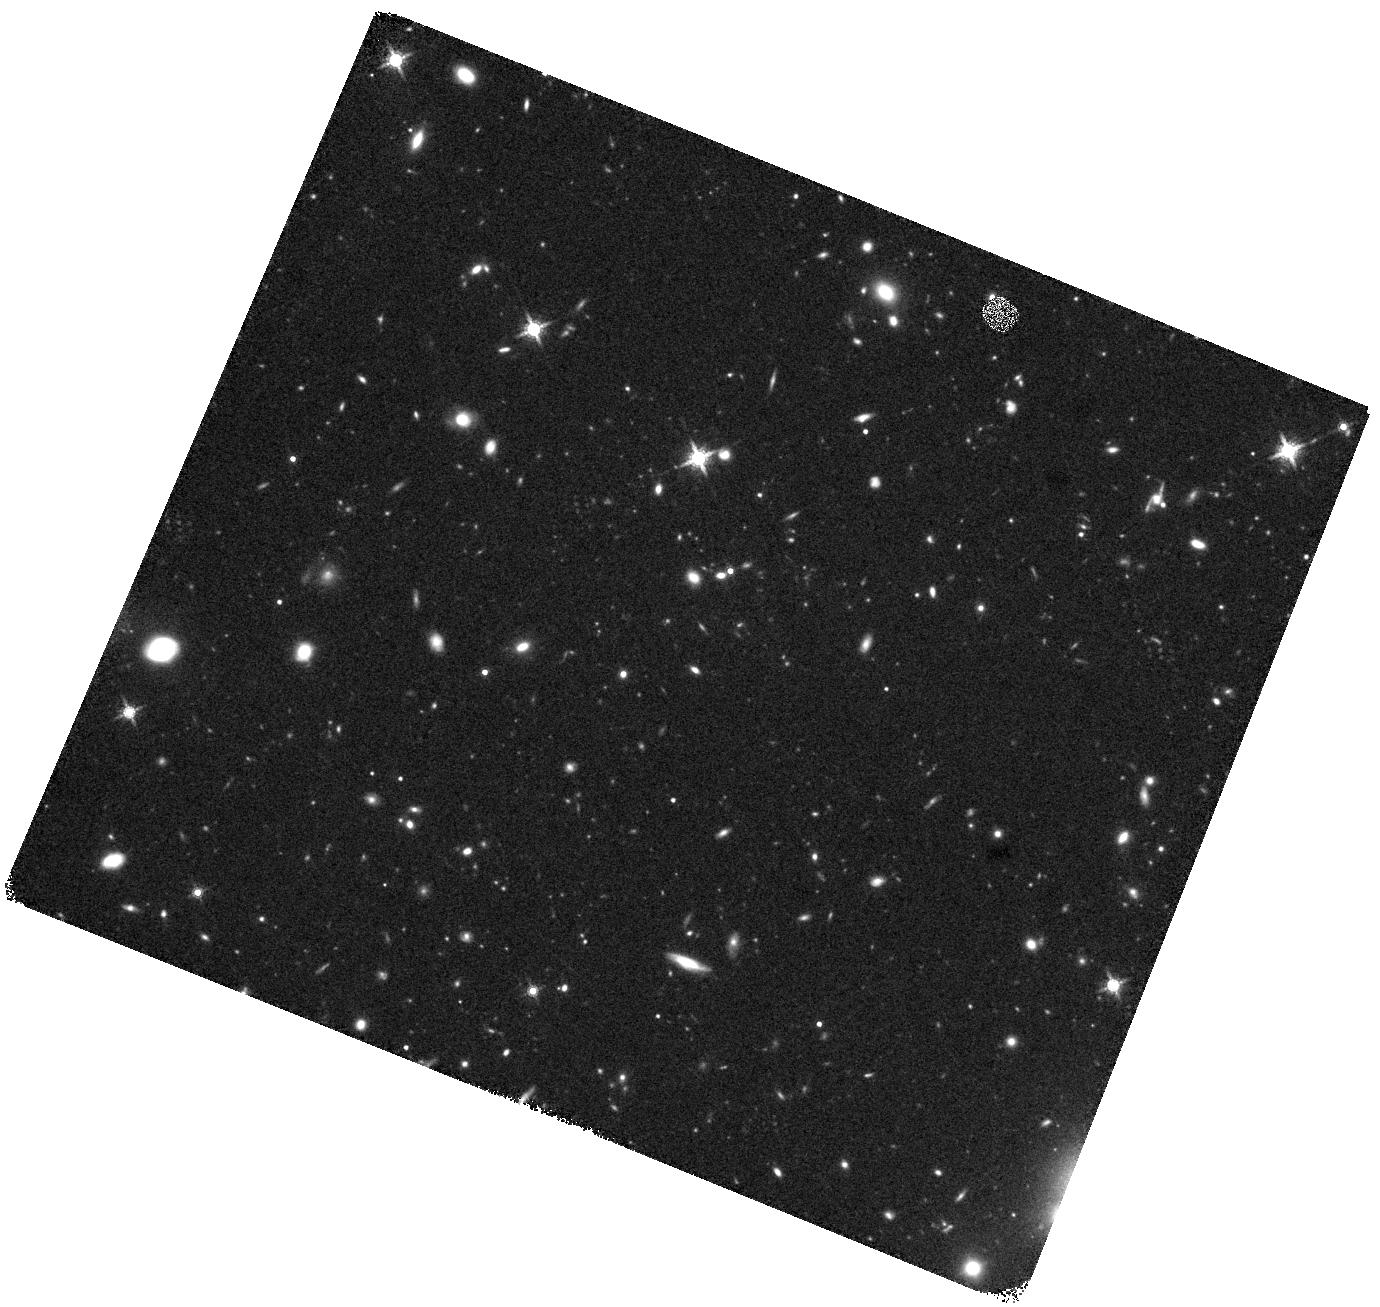
Target: COS-111740
Instrument: WFC3/IR
Filter: F160W
Exposure: 40 min
Observation ID: hst_17226_12_wfc3_ir_f160w_iey012

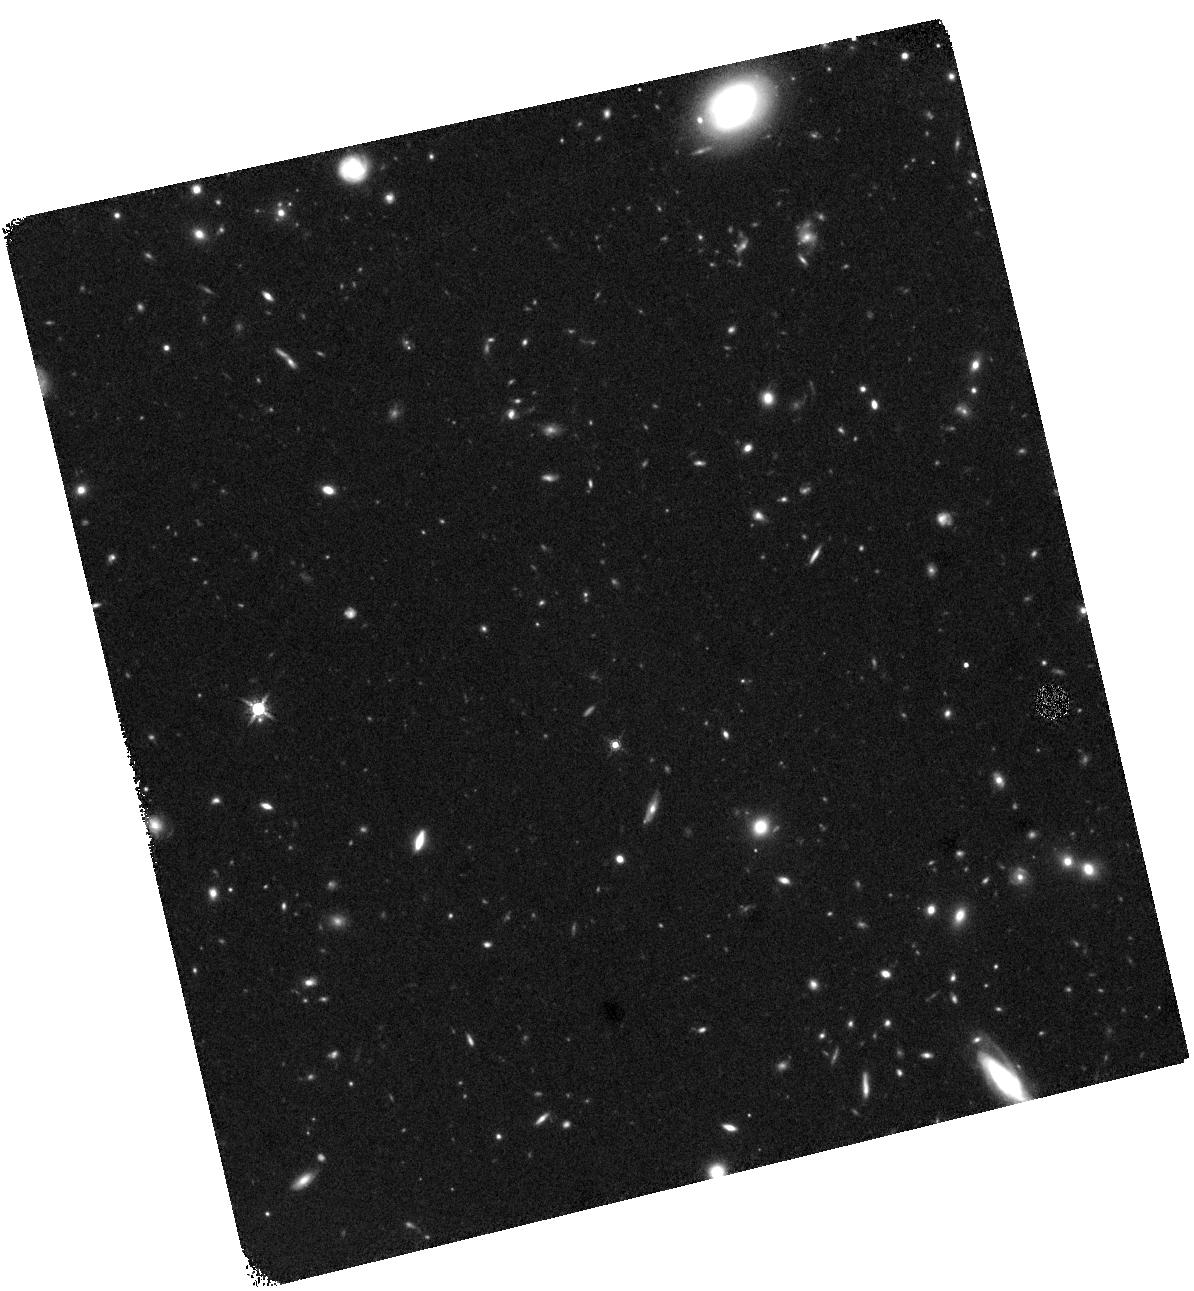
Target: XMM-2457
Instrument: WFC3/IR
Filter: F160W
Exposure: 40 min
Observation ID: hst_17226_03_wfc3_ir_f160w_iey003

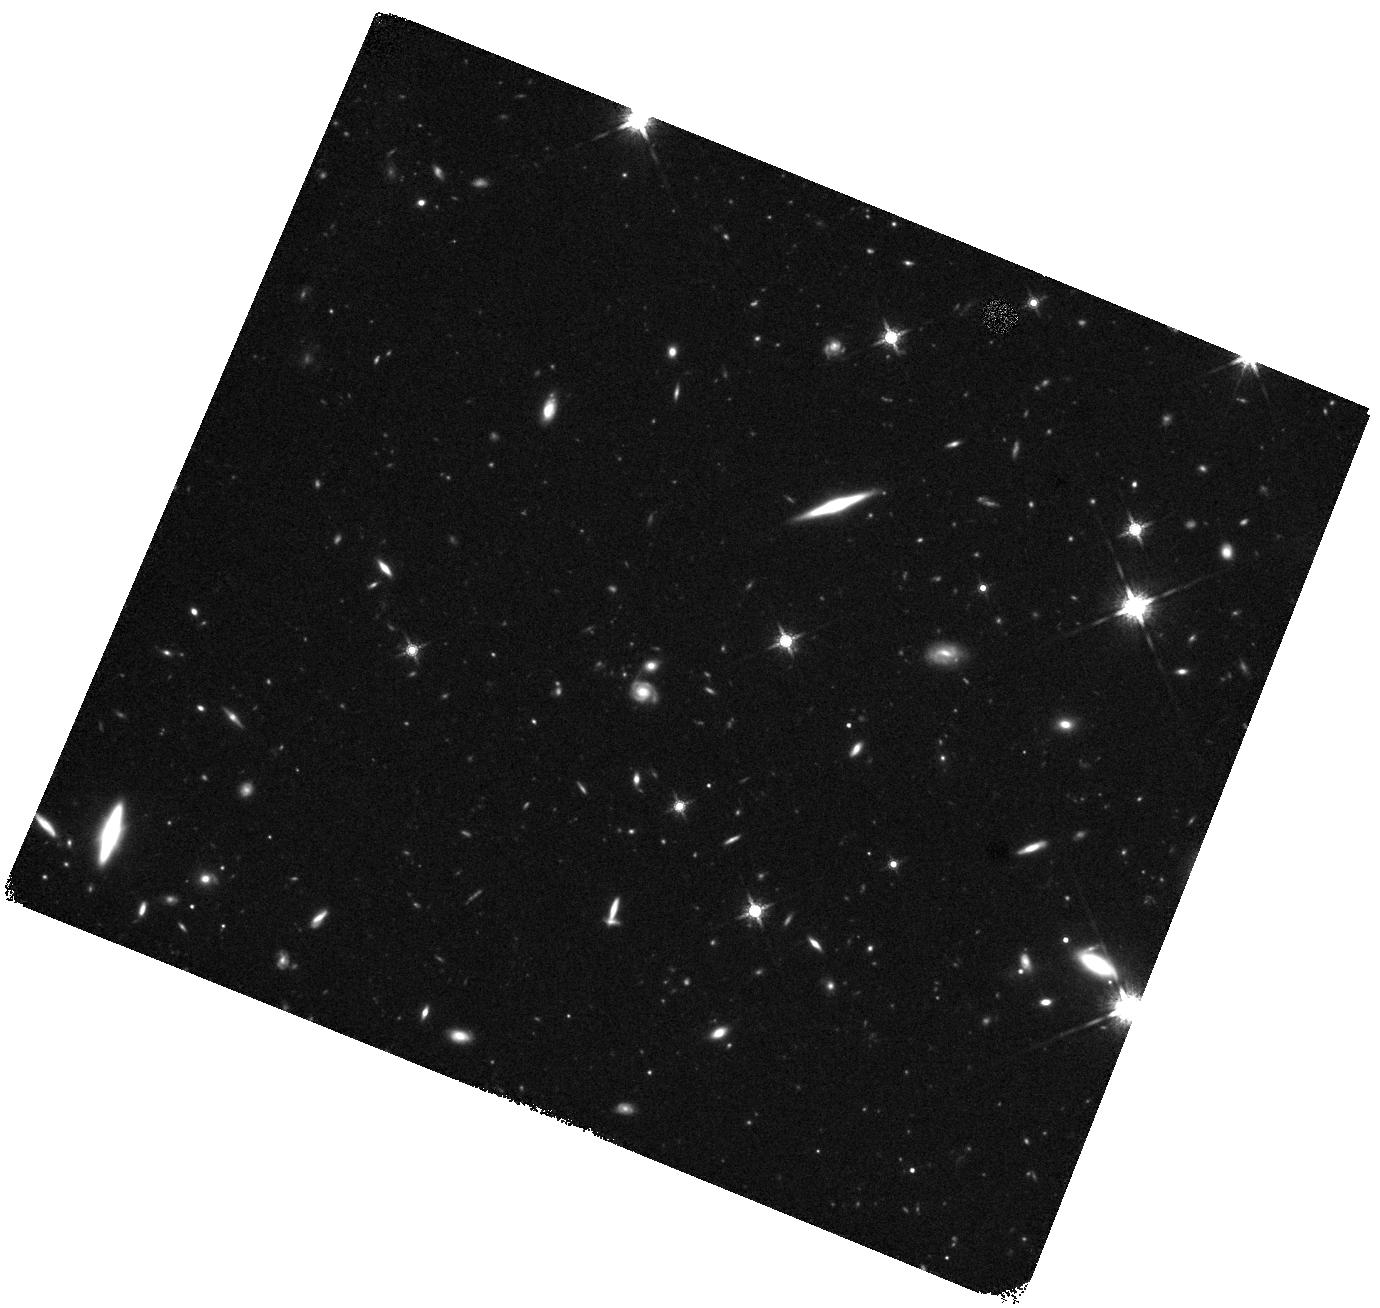
Target: COS-113684
Instrument: WFC3/IR
Filter: F160W
Exposure: 40 min
Observation ID: hst_17226_08_wfc3_ir_f160w_iey008

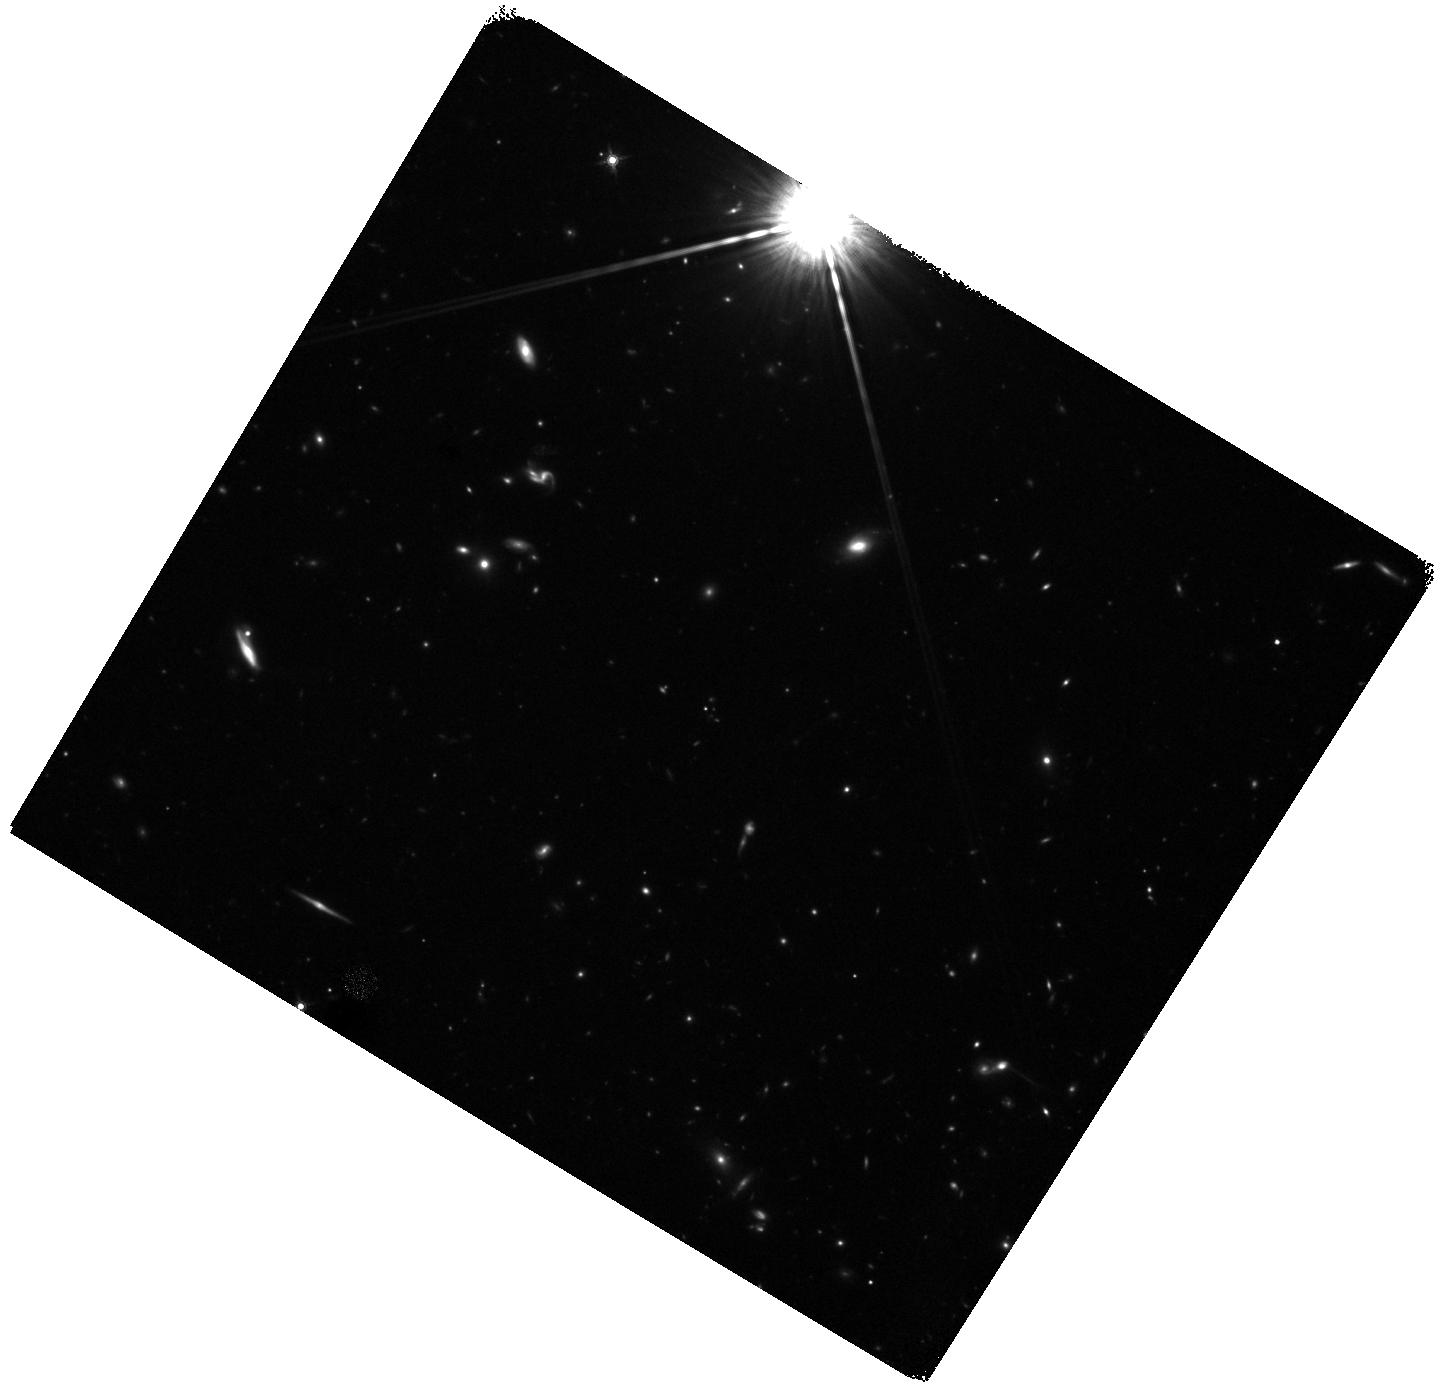
Target: COS-226441
Instrument: WFC3/IR
Filter: F160W
Exposure: 40 min
Observation ID: hst_17226_06_wfc3_ir_f160w_iey006

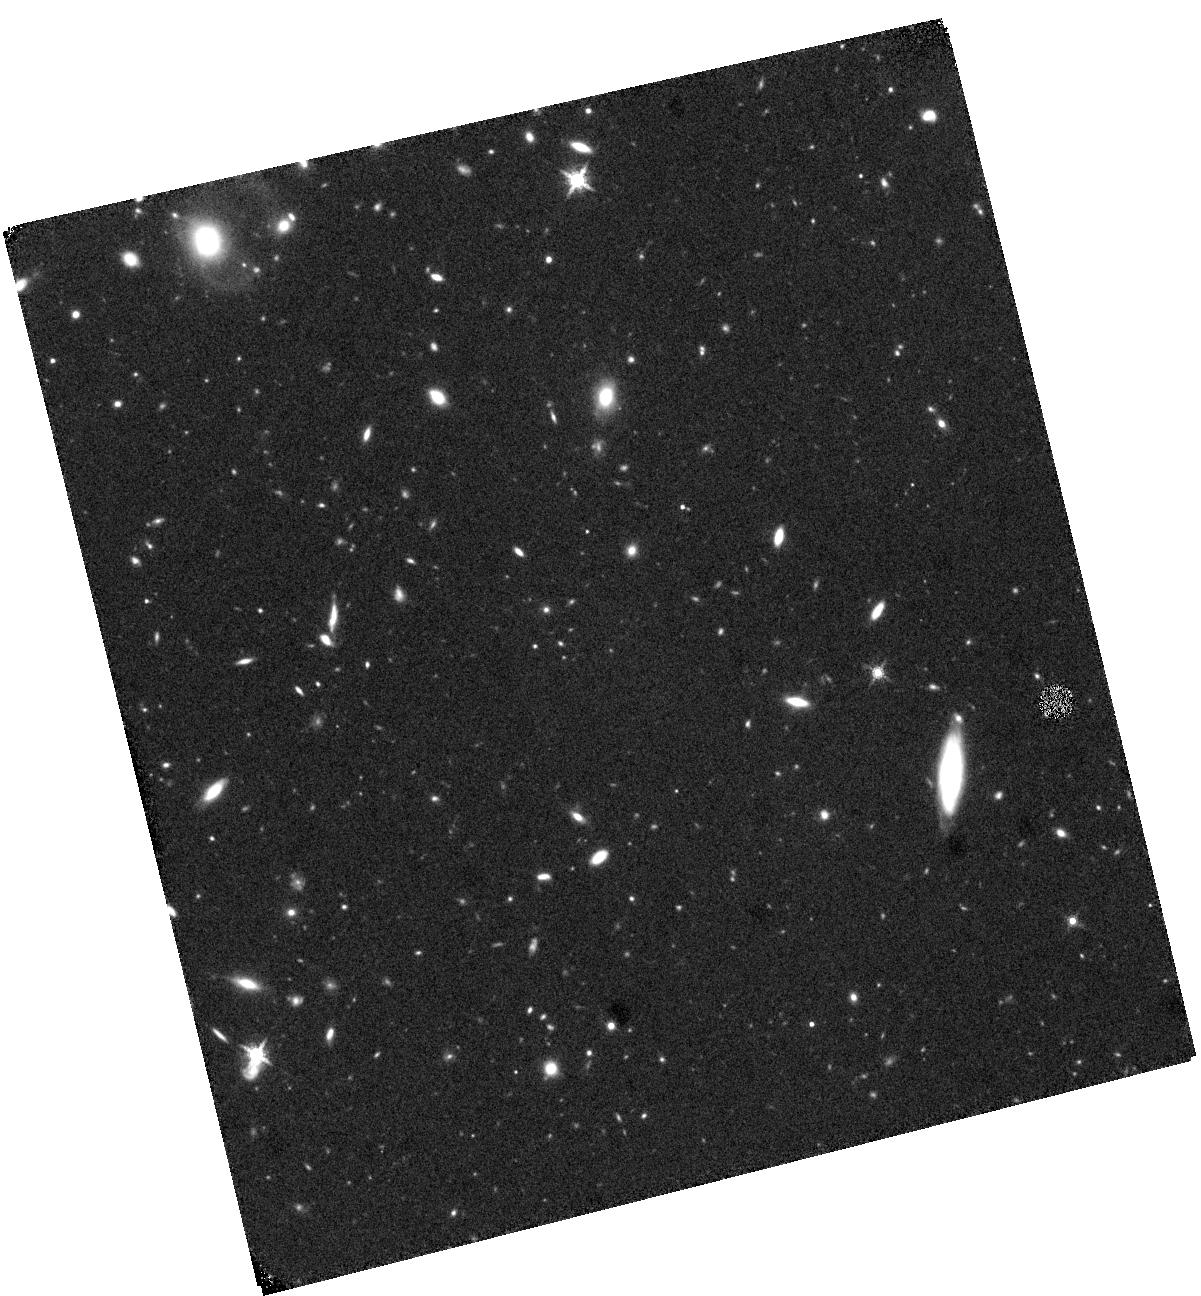
Target: XMM-2075
Instrument: WFC3/IR
Filter: F160W
Exposure: 40 min
Observation ID: hst_17226_01_wfc3_ir_f160w_iey001

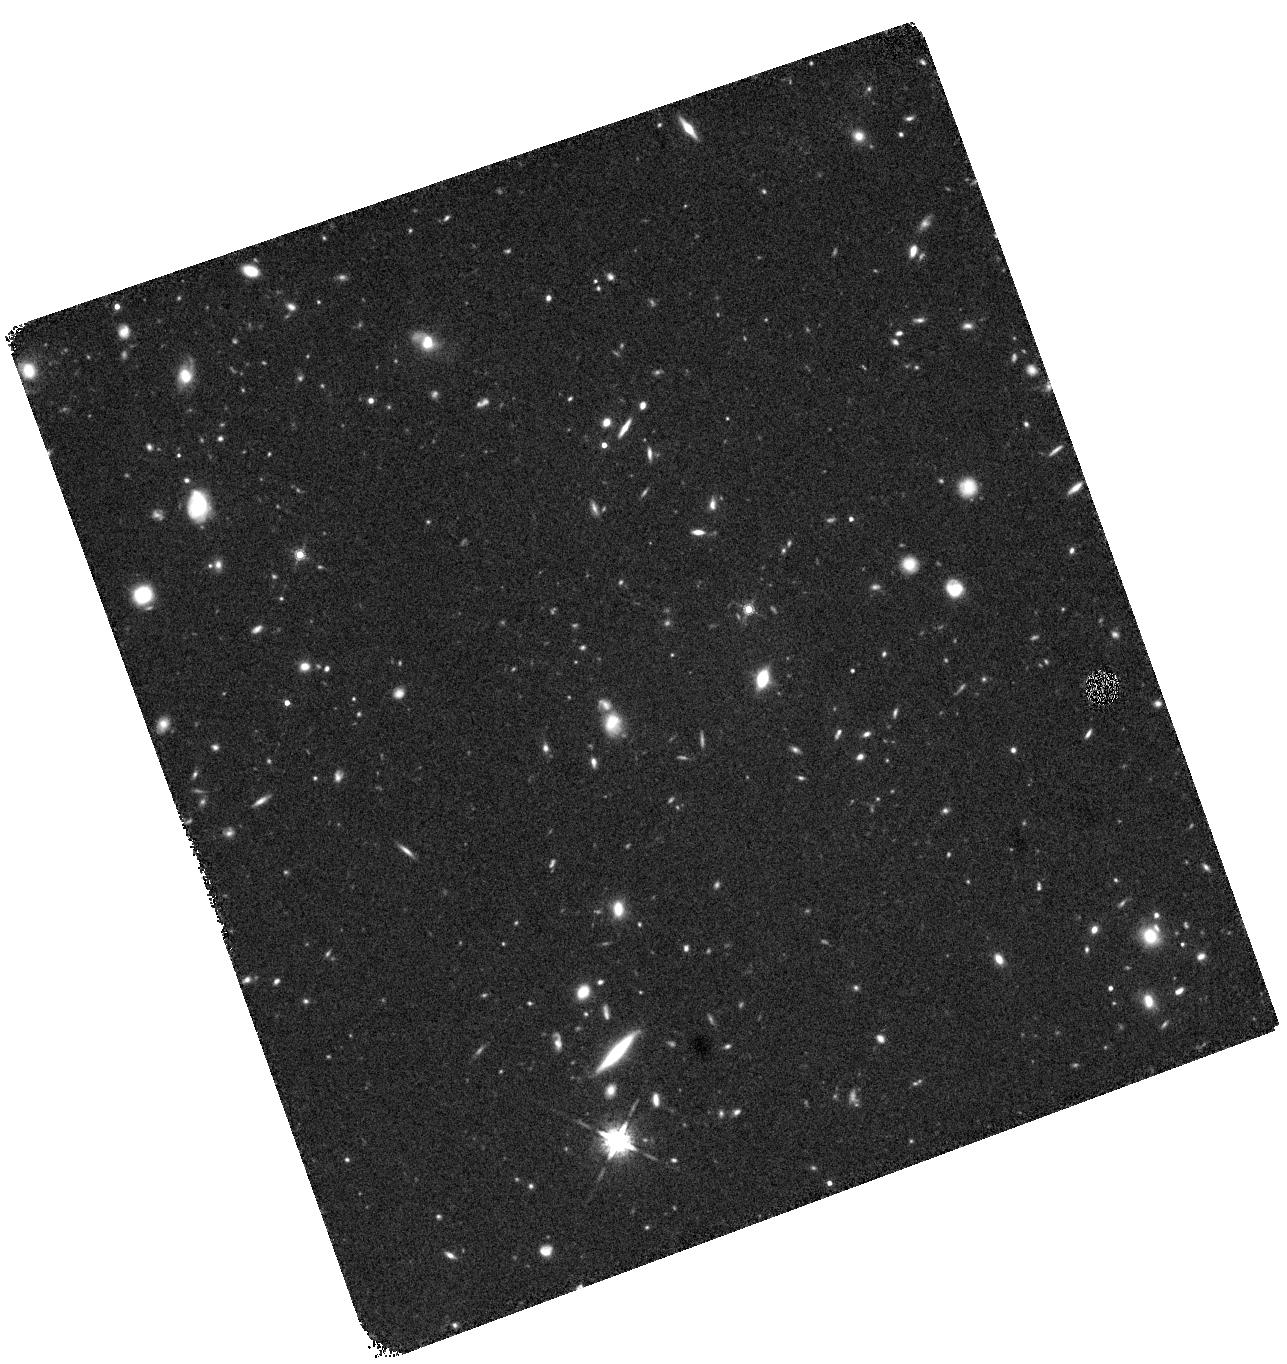
Target: XMM-2399
Instrument: WFC3/IR
Filter: F160W
Exposure: 40 min
Observation ID: hst_17226_11_wfc3_ir_f160w_iey011

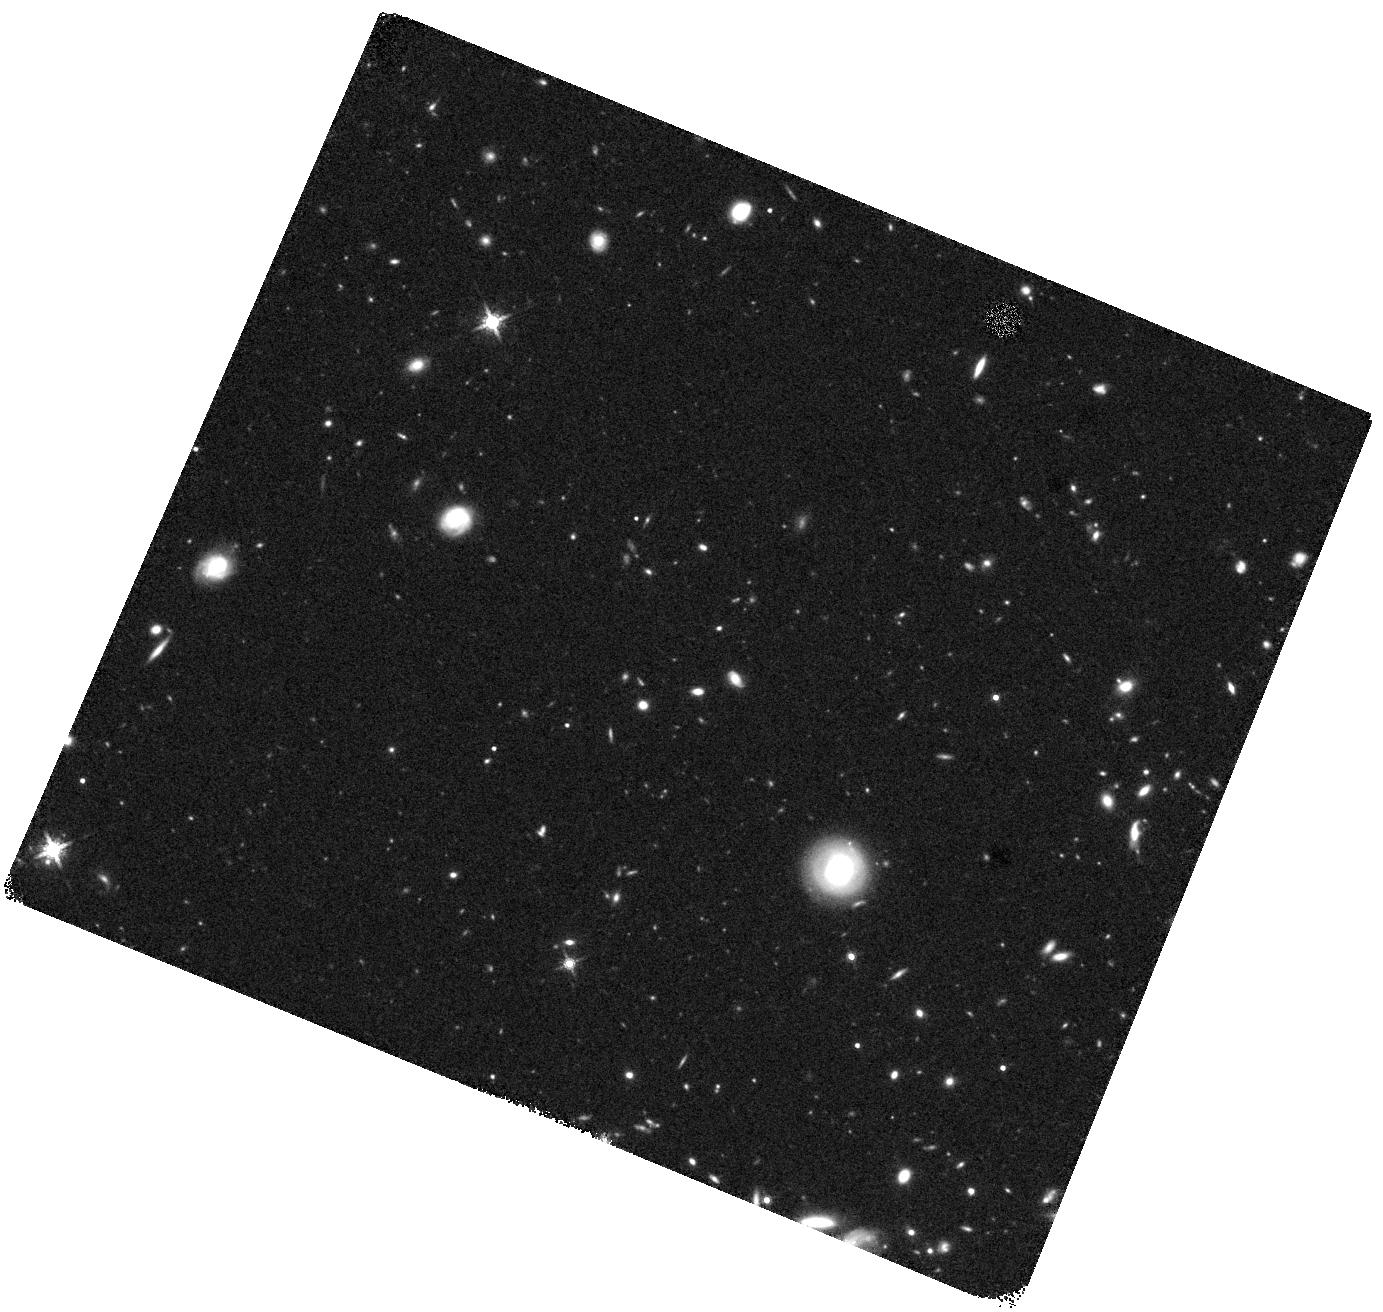
Target: COS-195616
Instrument: WFC3/IR
Filter: F160W
Exposure: 40 min
Observation ID: hst_17226_05_wfc3_ir_f160w_iey005

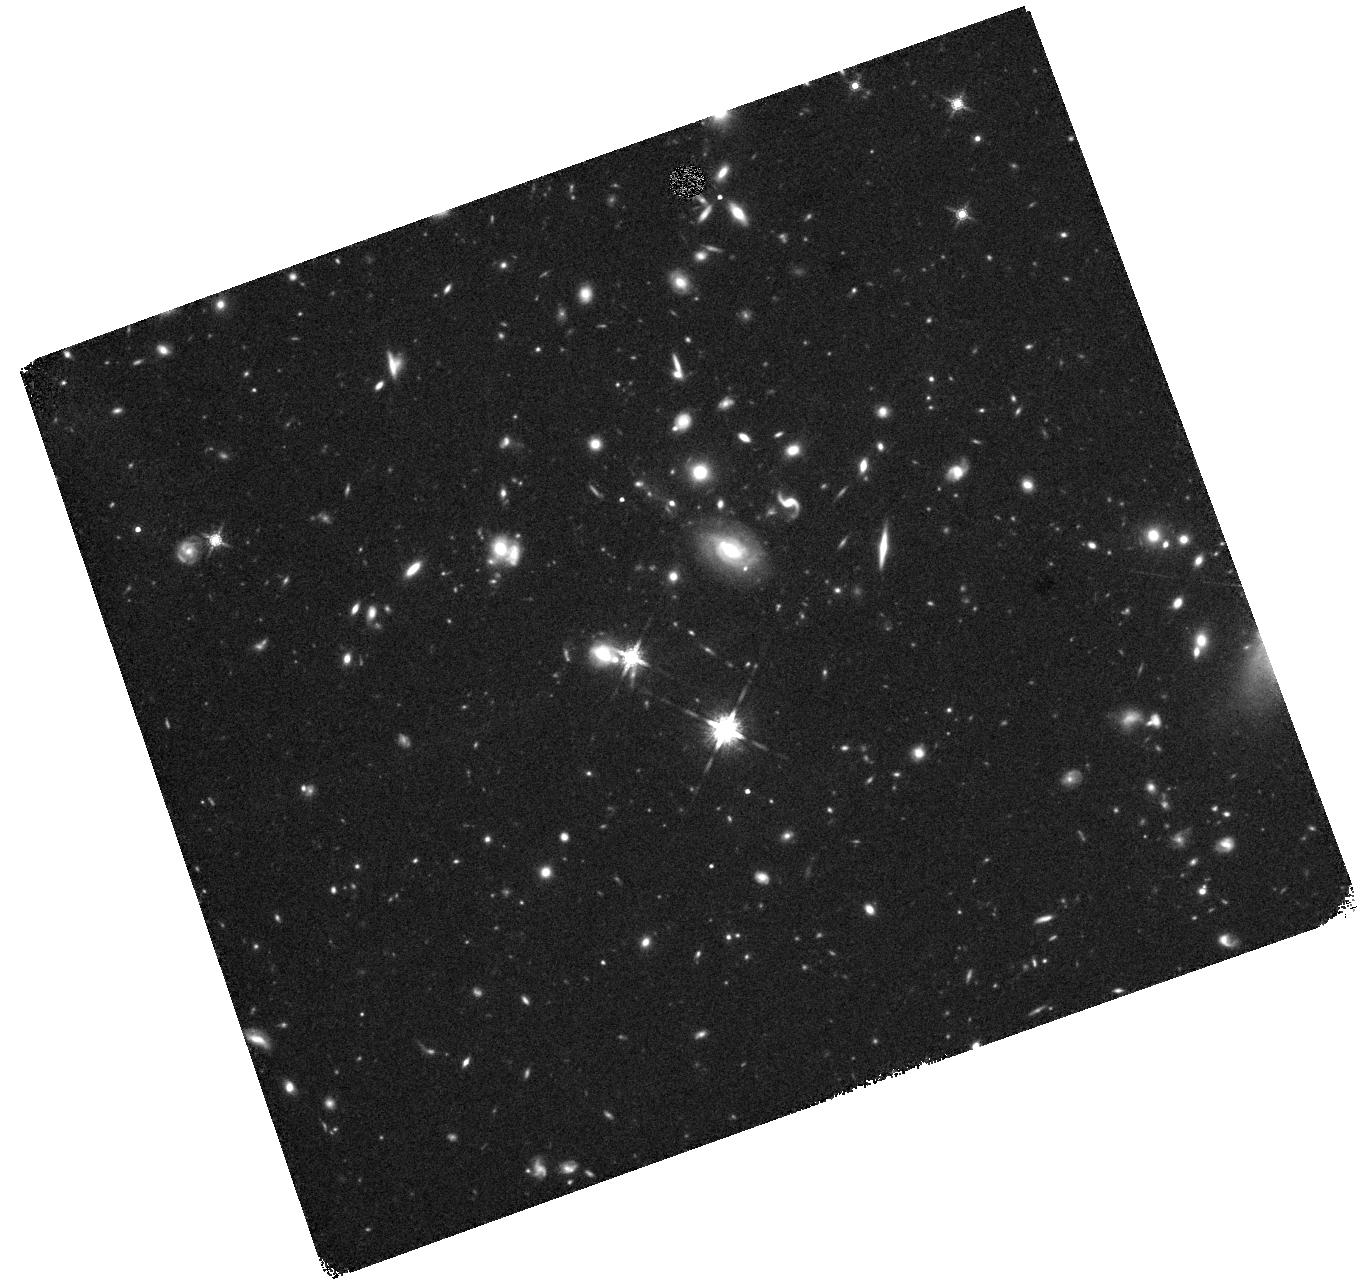
Target: COS-131925
Instrument: WFC3/IR
Filter: F160W
Exposure: 40 min
Observation ID: hst_17226_10_wfc3_ir_f160w_iey010

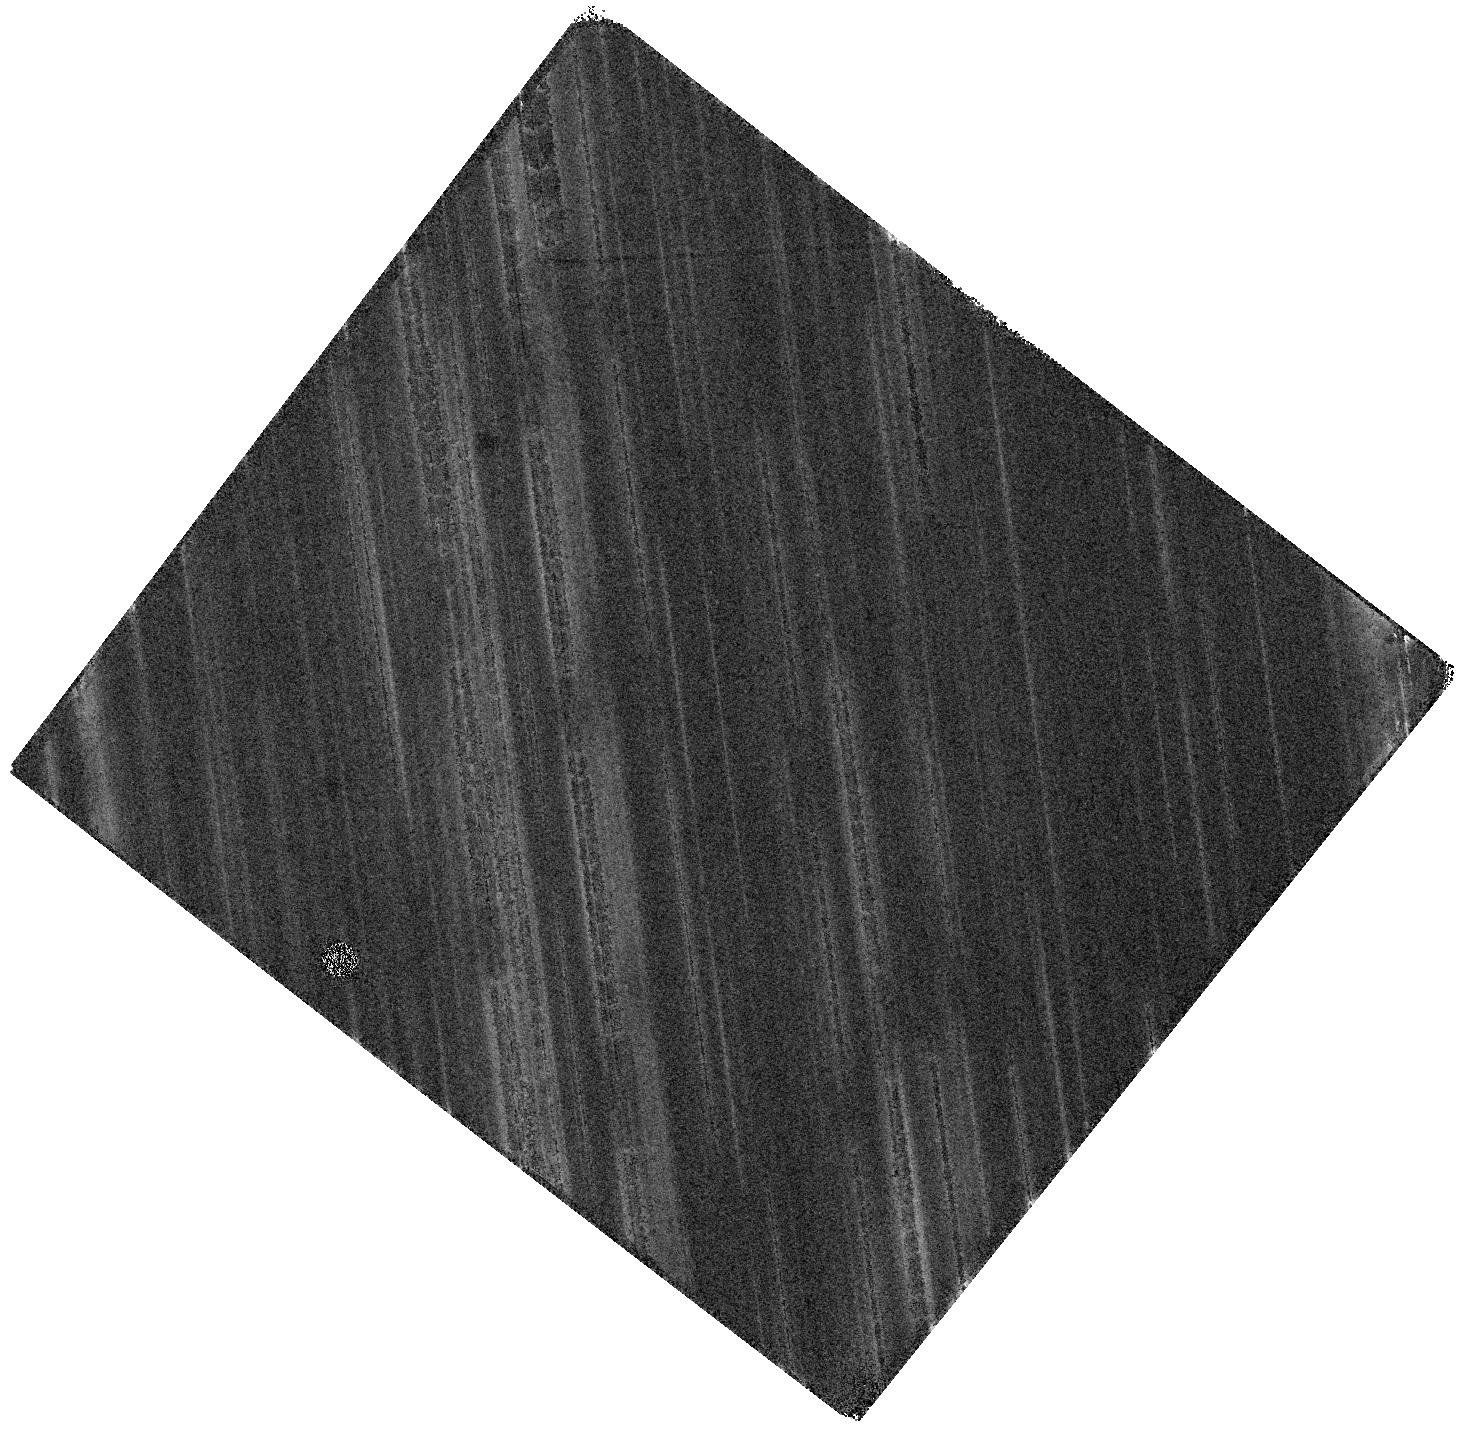
Target: COS-179370
Instrument: WFC3/IR
Filter: F160W
Exposure: 40 min
Observation ID: hst_17226_07_wfc3_ir_f160w_iey007

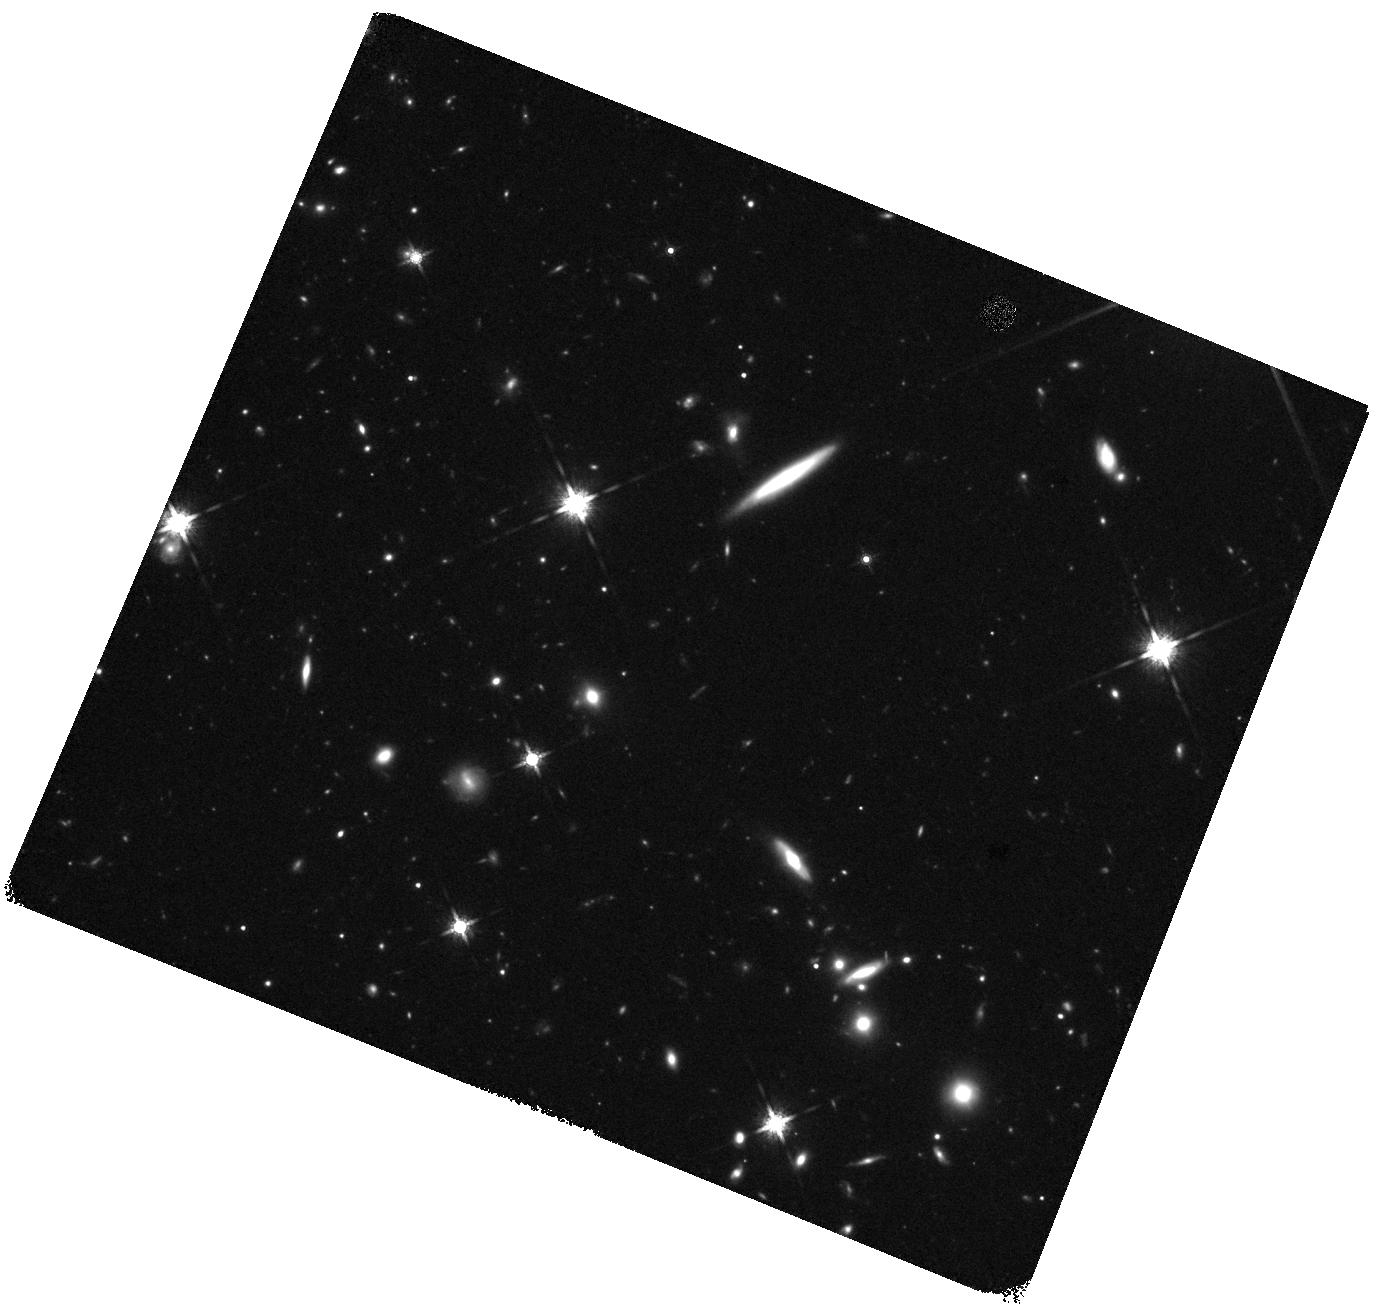
Target: COS-208070
Instrument: WFC3/IR
Filter: F160W
Exposure: 40 min
Observation ID: hst_17226_09_wfc3_ir_f160w_iey009

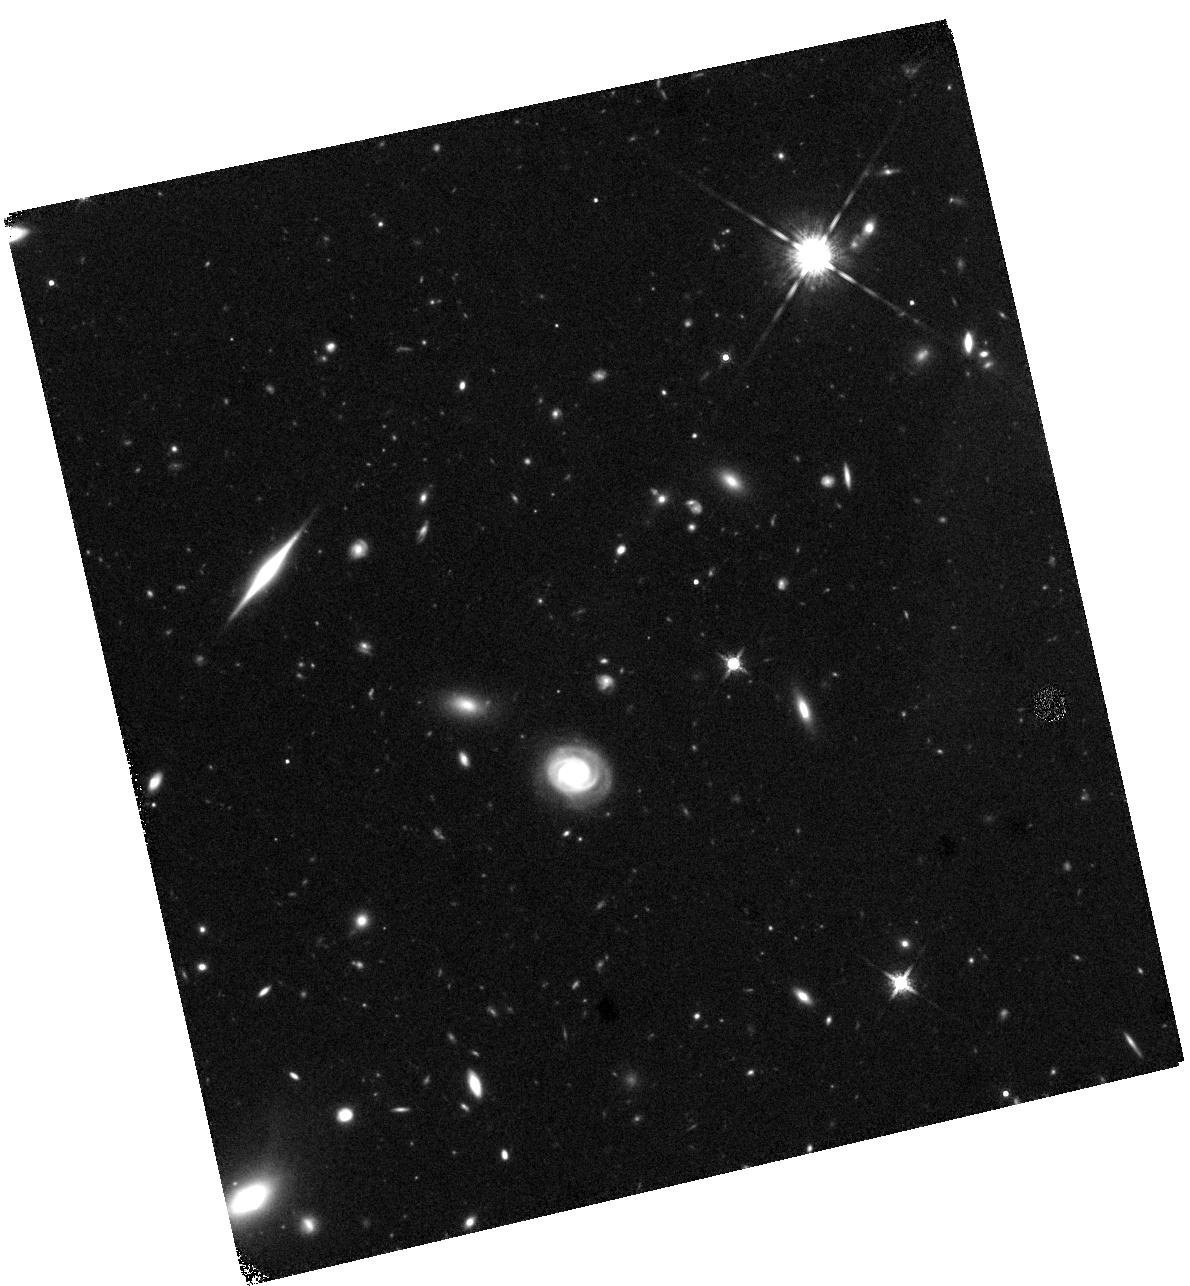
Target: XMM-1120
Instrument: WFC3/IR
Filter: F160W
Exposure: 40 min
Observation ID: hst_17226_02_wfc3_ir_f160w_iey002

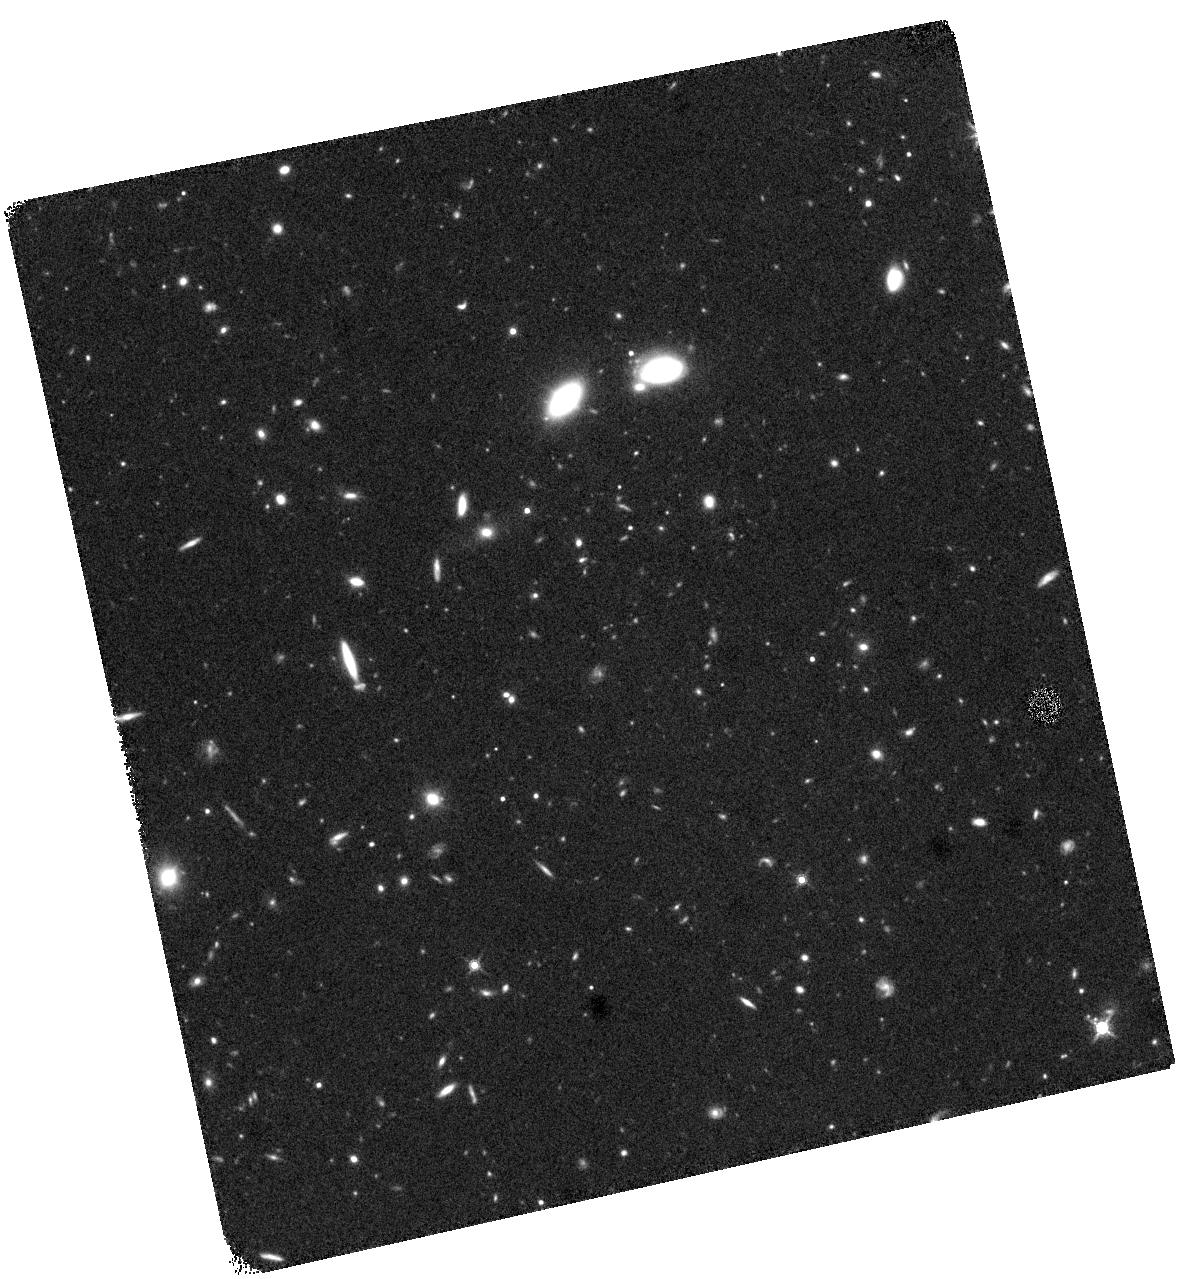
Target: XMM-2293
Instrument: WFC3/IR
Filter: F160W
Exposure: 40 min
Observation ID: hst_17226_04_wfc3_ir_f160w_iey004

Characterizing Growth and Quenching Pathways of the Most Massive Galaxies at 3<z<4 (PI: Annunziatella, Marianna)

One of the biggest tensions between observations and theory lies in the existence of quiescent ultra-massive galaxies (UMGs) recently confirmed at z>3. Understanding how the star formation activity is halted is one of the most important outstanding problems in galaxy evolution, but the physics of this quenching remain uncertain. Multiple processes have been proposed with different timescales. The simultaneous measurements of star-formation histories and stellar mass density represent the most promising way to discriminate between them. However, little is known about the sizes and structures of UMGs at z>3. Recently, the largest sample to-date of UMGs (Mstar>10^11 Msun) at 3<z<4 has been spectroscopically confirmed by the MAGAZ3NE survey. The proposed program will provide deep F160W imaging for all MAGAZ3NE UMGs, enabling the measurement, for the first time, of size, structure, and central stellar mass density within 1 kpc for a representative sample of 16 spectroscopically confirmed UMGs at 3<z<4. This knowledge will inform us on the formation and quenching mechanisms, and we will investigate the connection between quenching and morphological transformation. We will constrain the pair fractions, quantifying systematic effects of blending on the number density of UMGs at 3<z<4, which provides very strong constraints on models of galaxy formation. Finally, for the quiescent UMGs (~1/2 of the sample), we will derive dynamical masses by combining size and Sersic index measurements with their stellar velocity dispersions, investigating the dynamical-to-stellar mass ratios and placing constraints on the IMF in 3<z<4 UMGs.